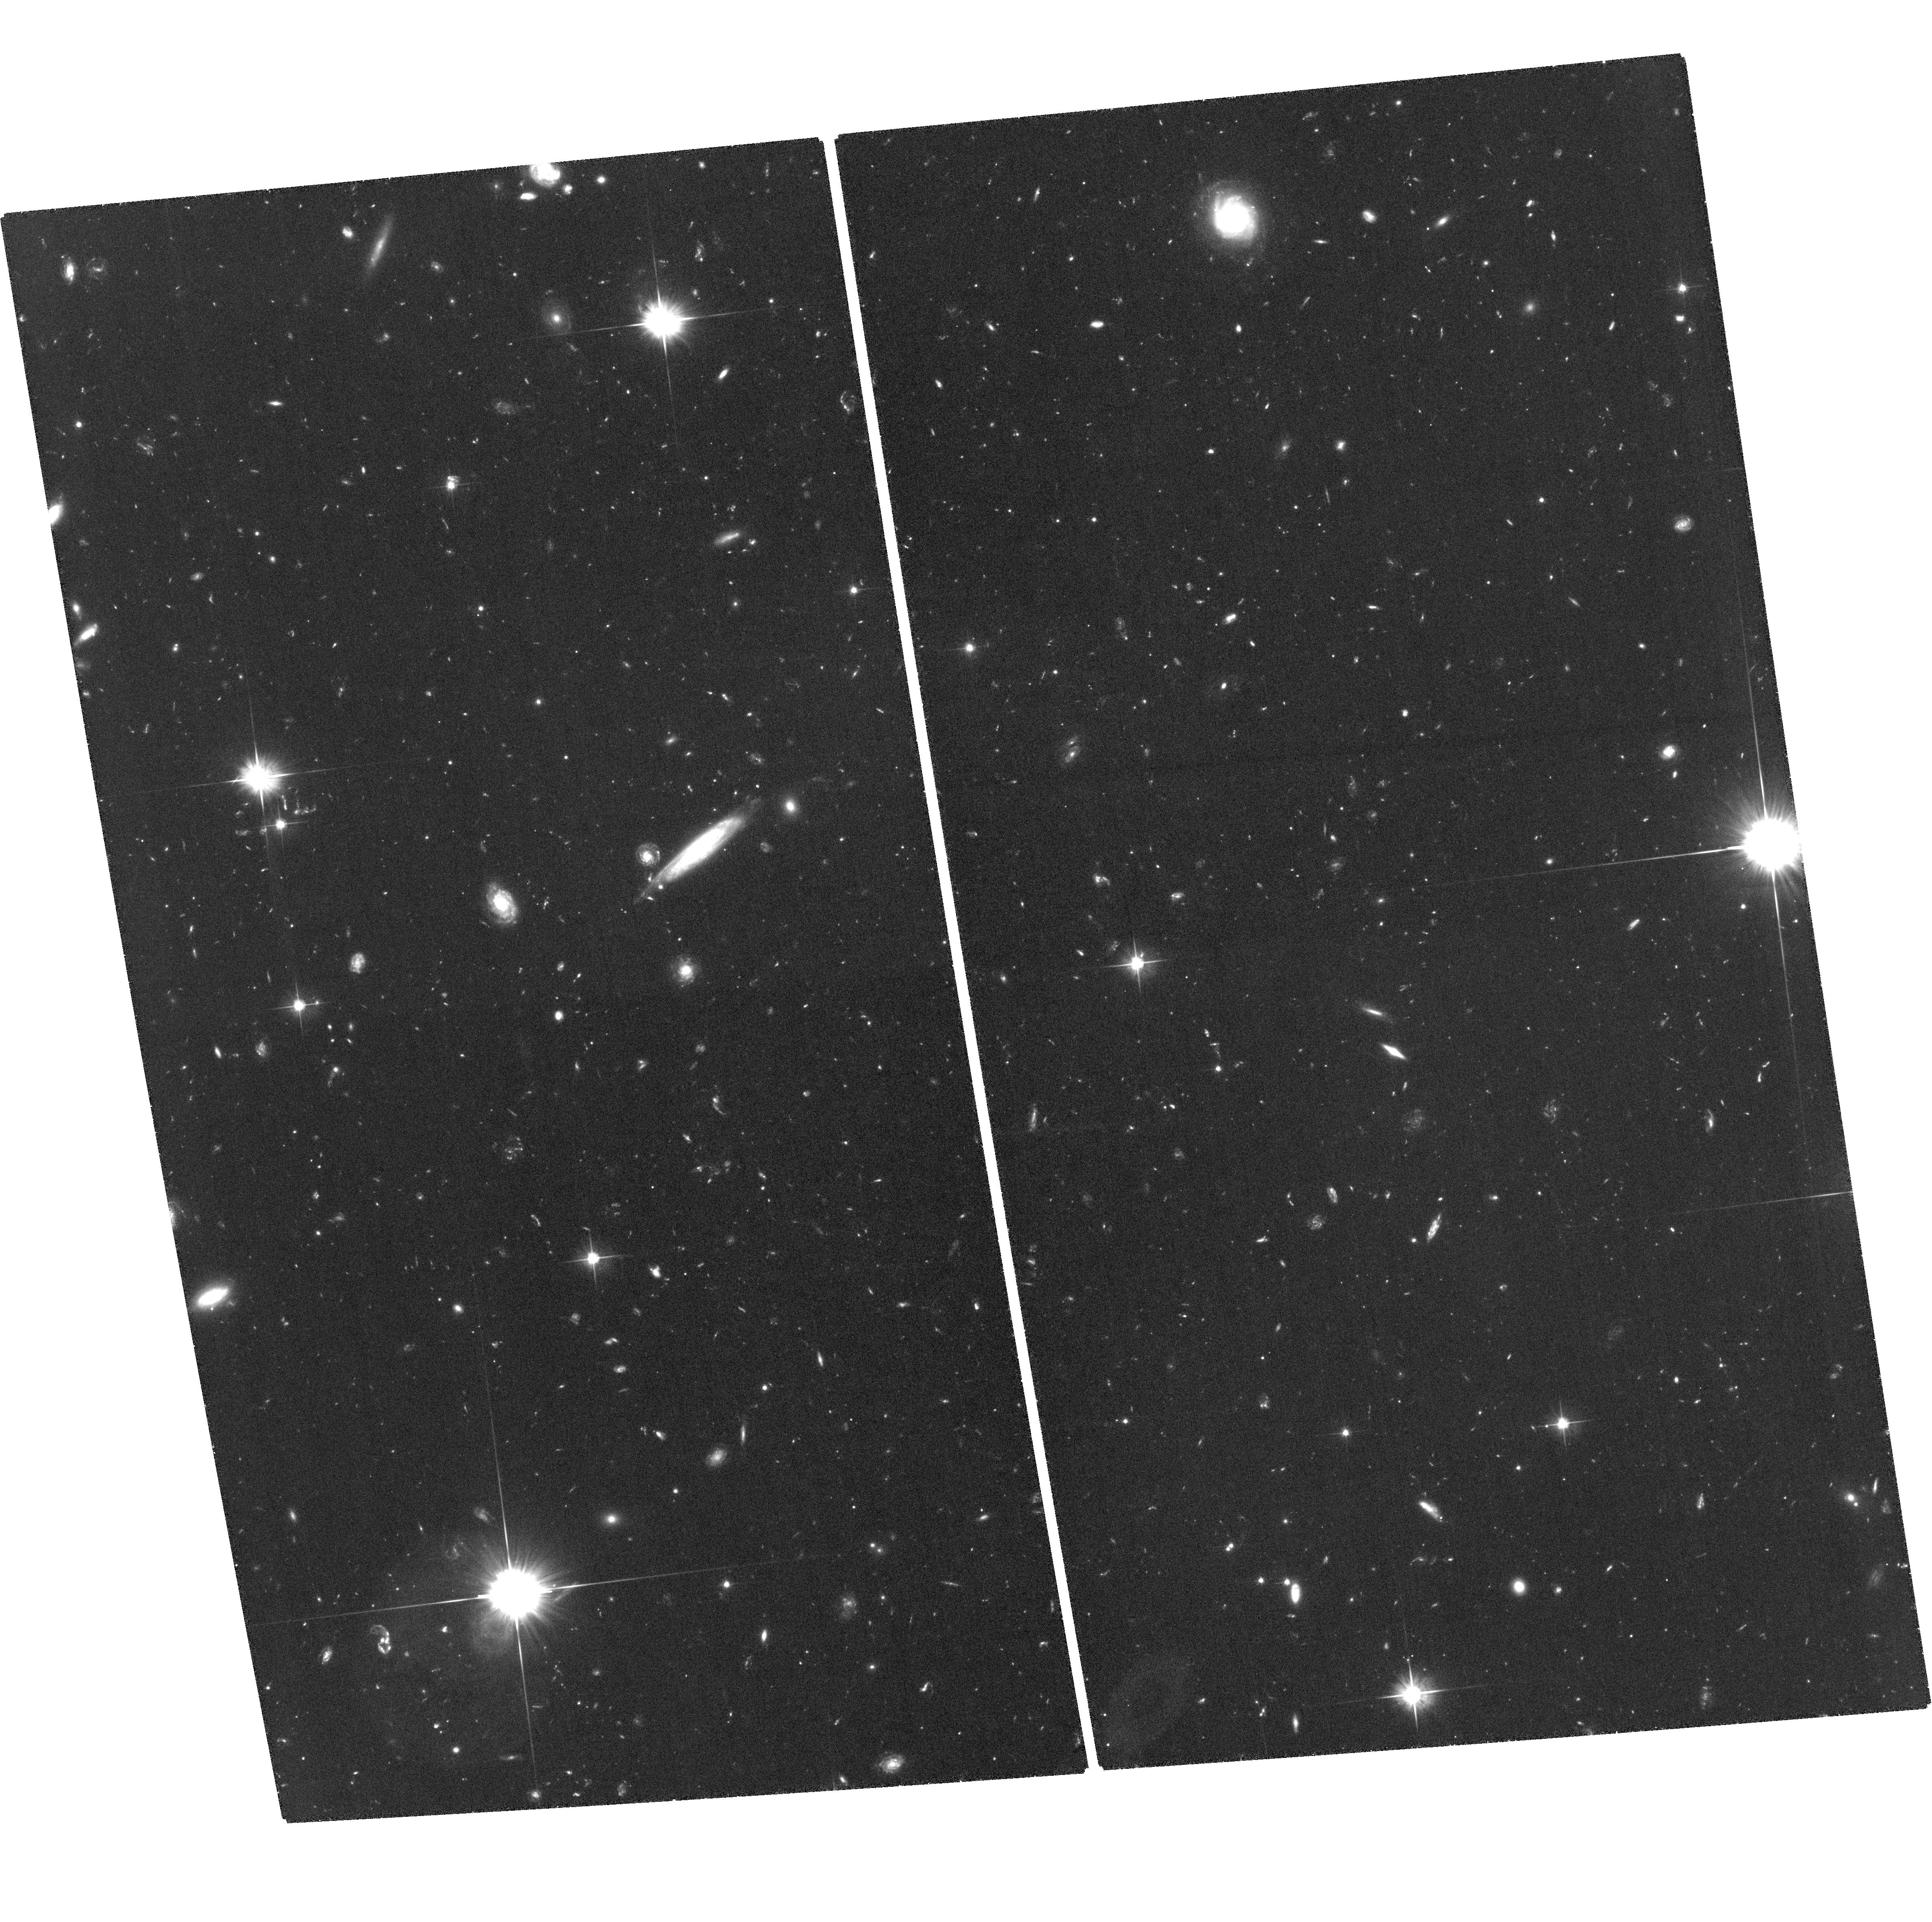
Target: Q1549-2-V. Instrument: ACS/WFC. Filter: F606W. Exposure: 3.3 h. Observation ID: hst_12959_02_acs_wfc_f606w_jc1702

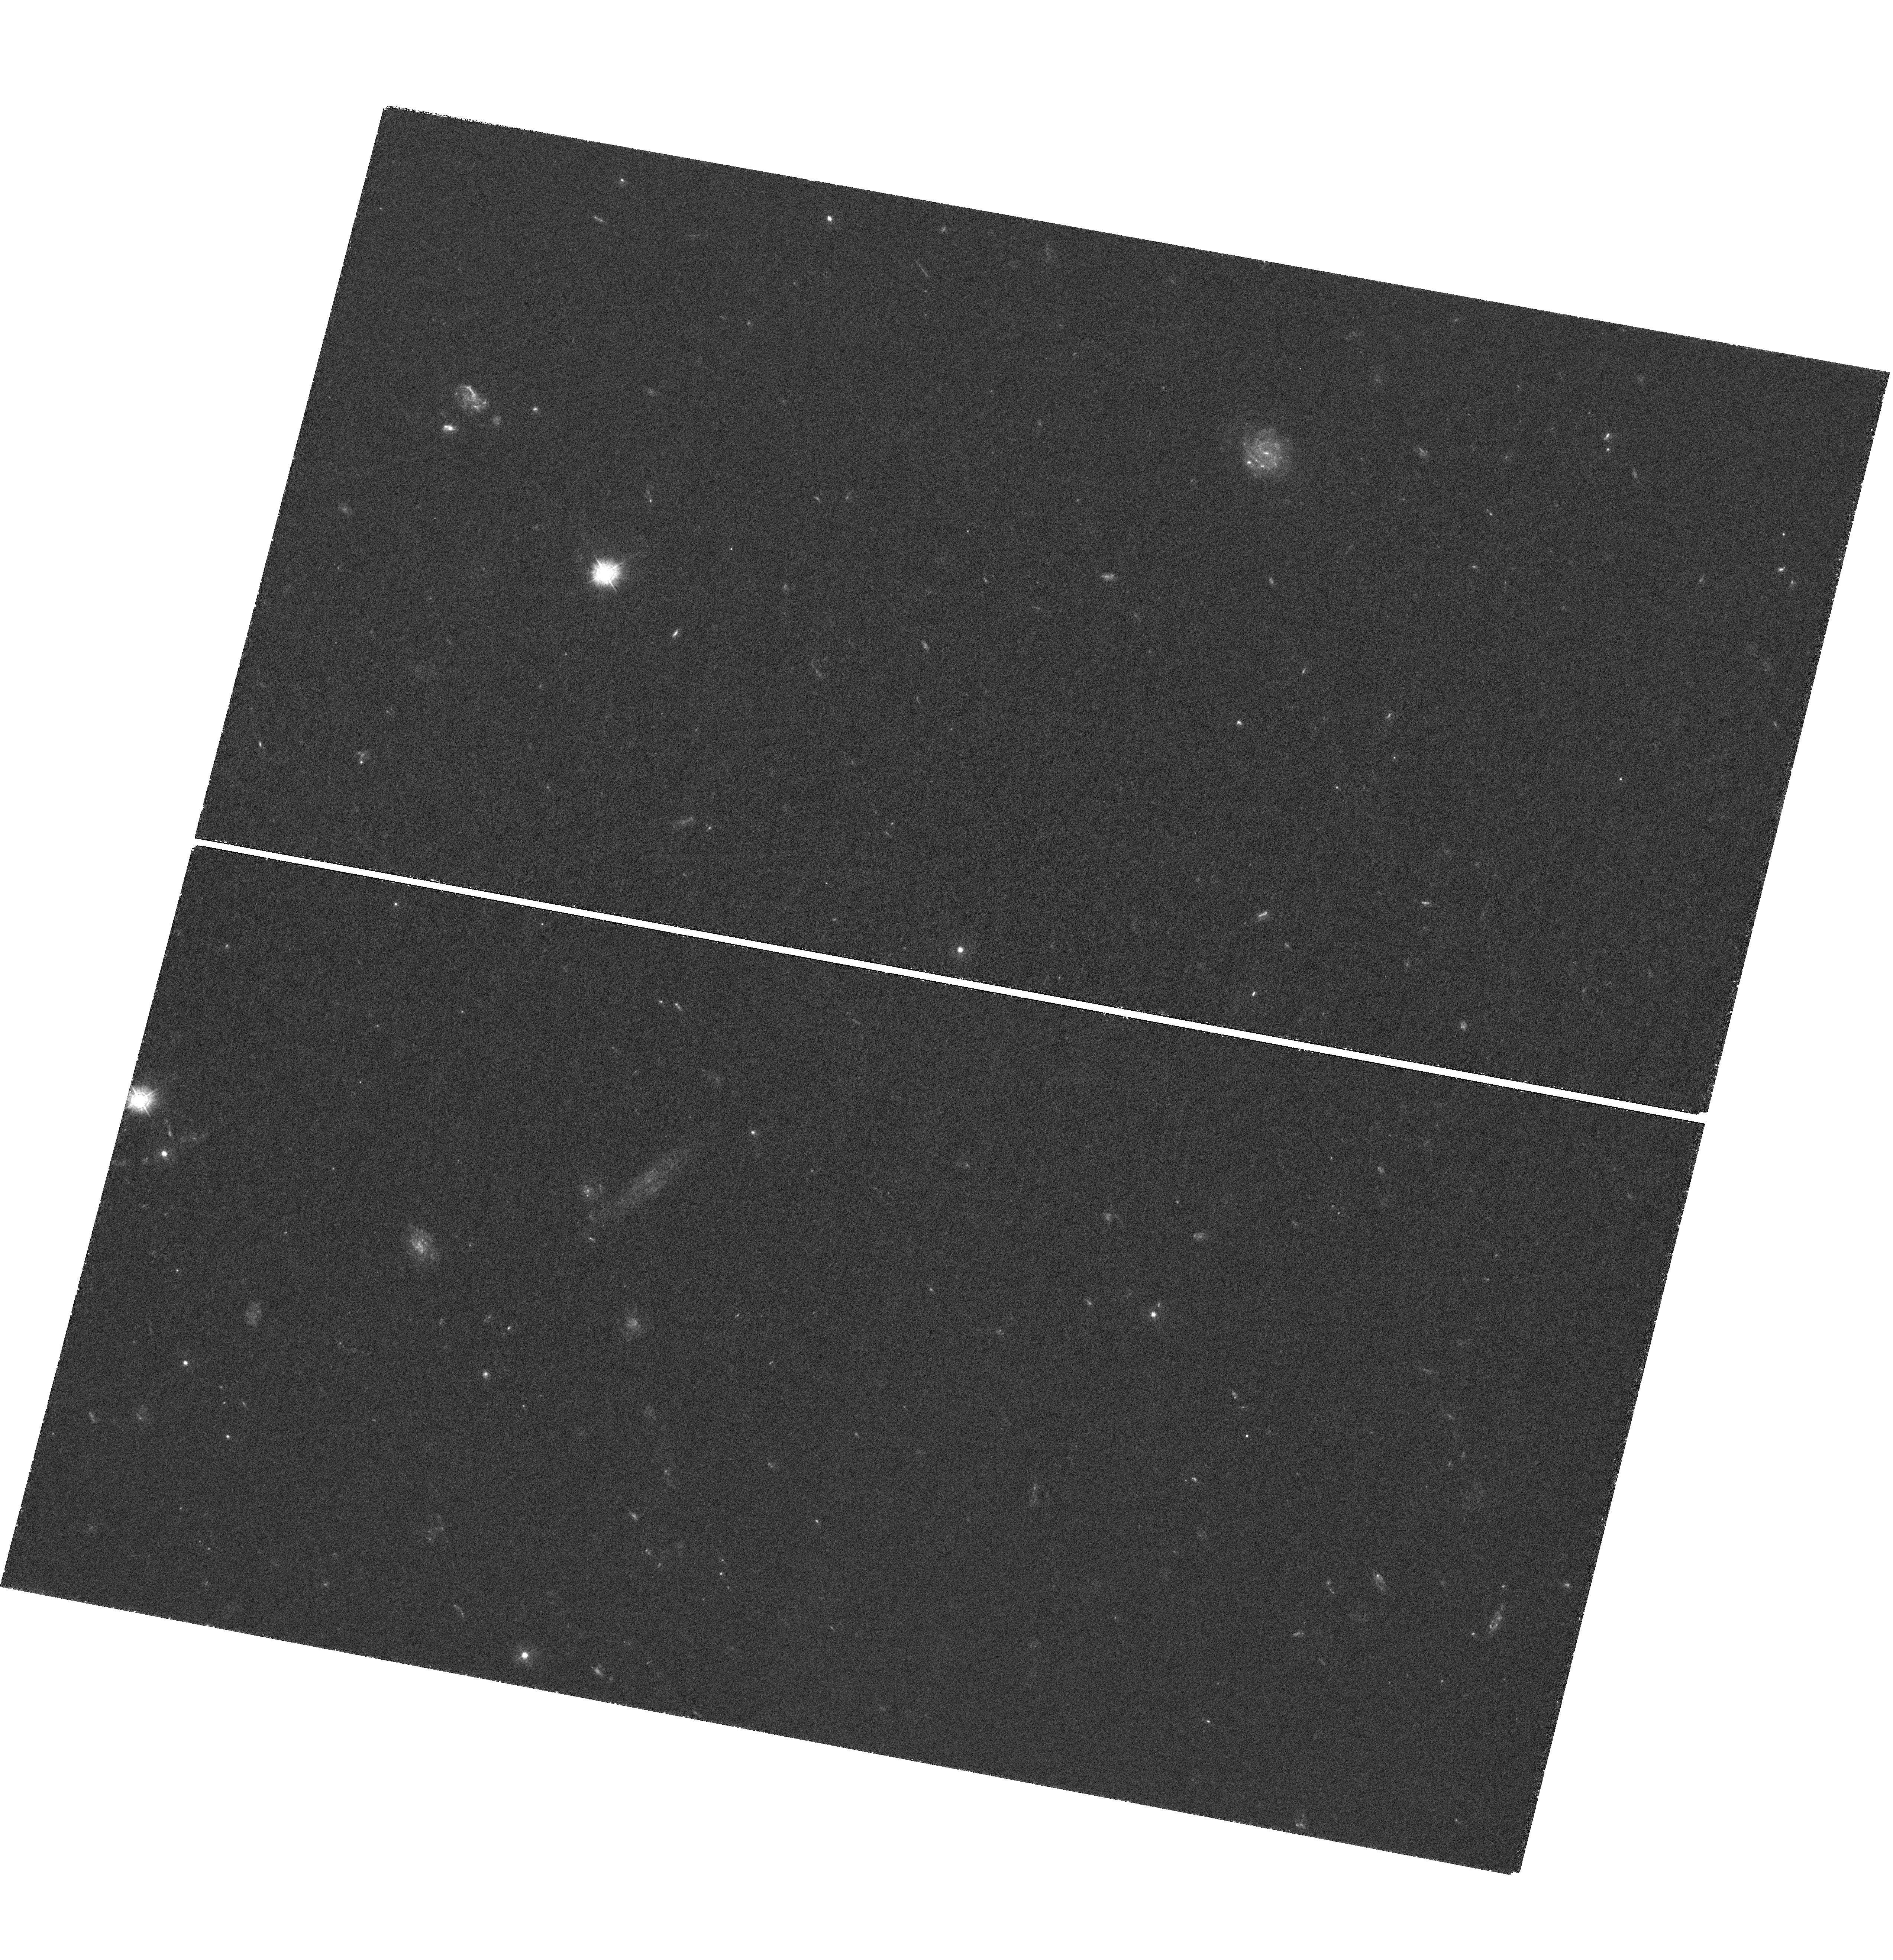
Target: Q1549-2-U. Instrument: WFC3/UVIS. Filter: F336W. Exposure: 3.9 h. Observation ID: hst_12959_08_wfc3_uvis_f336w_ic1708

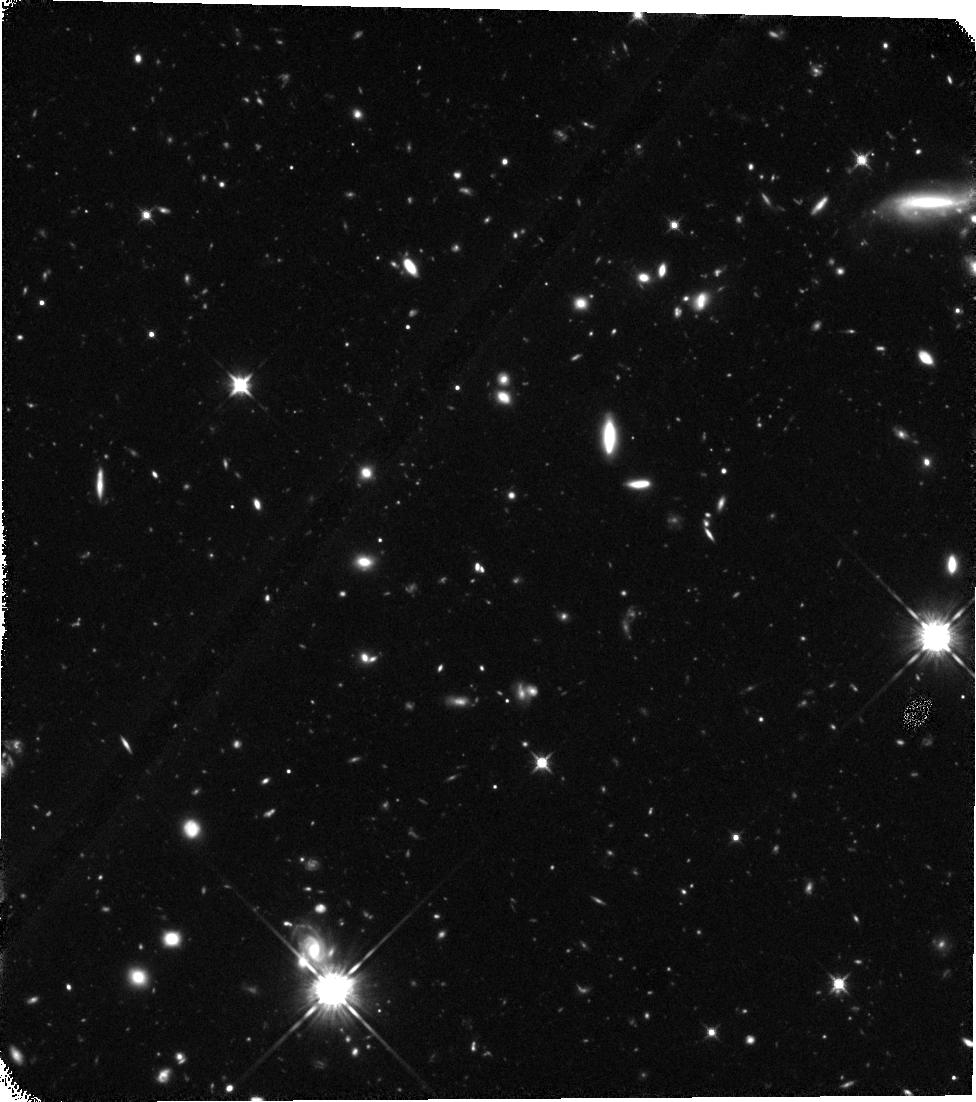
Target: Q1549-1-IR. Instrument: WFC3/IR. Filter: F125W. Exposure: 2.2 h. Observation ID: hst_12959_04_wfc3_ir_f125w_ic1704

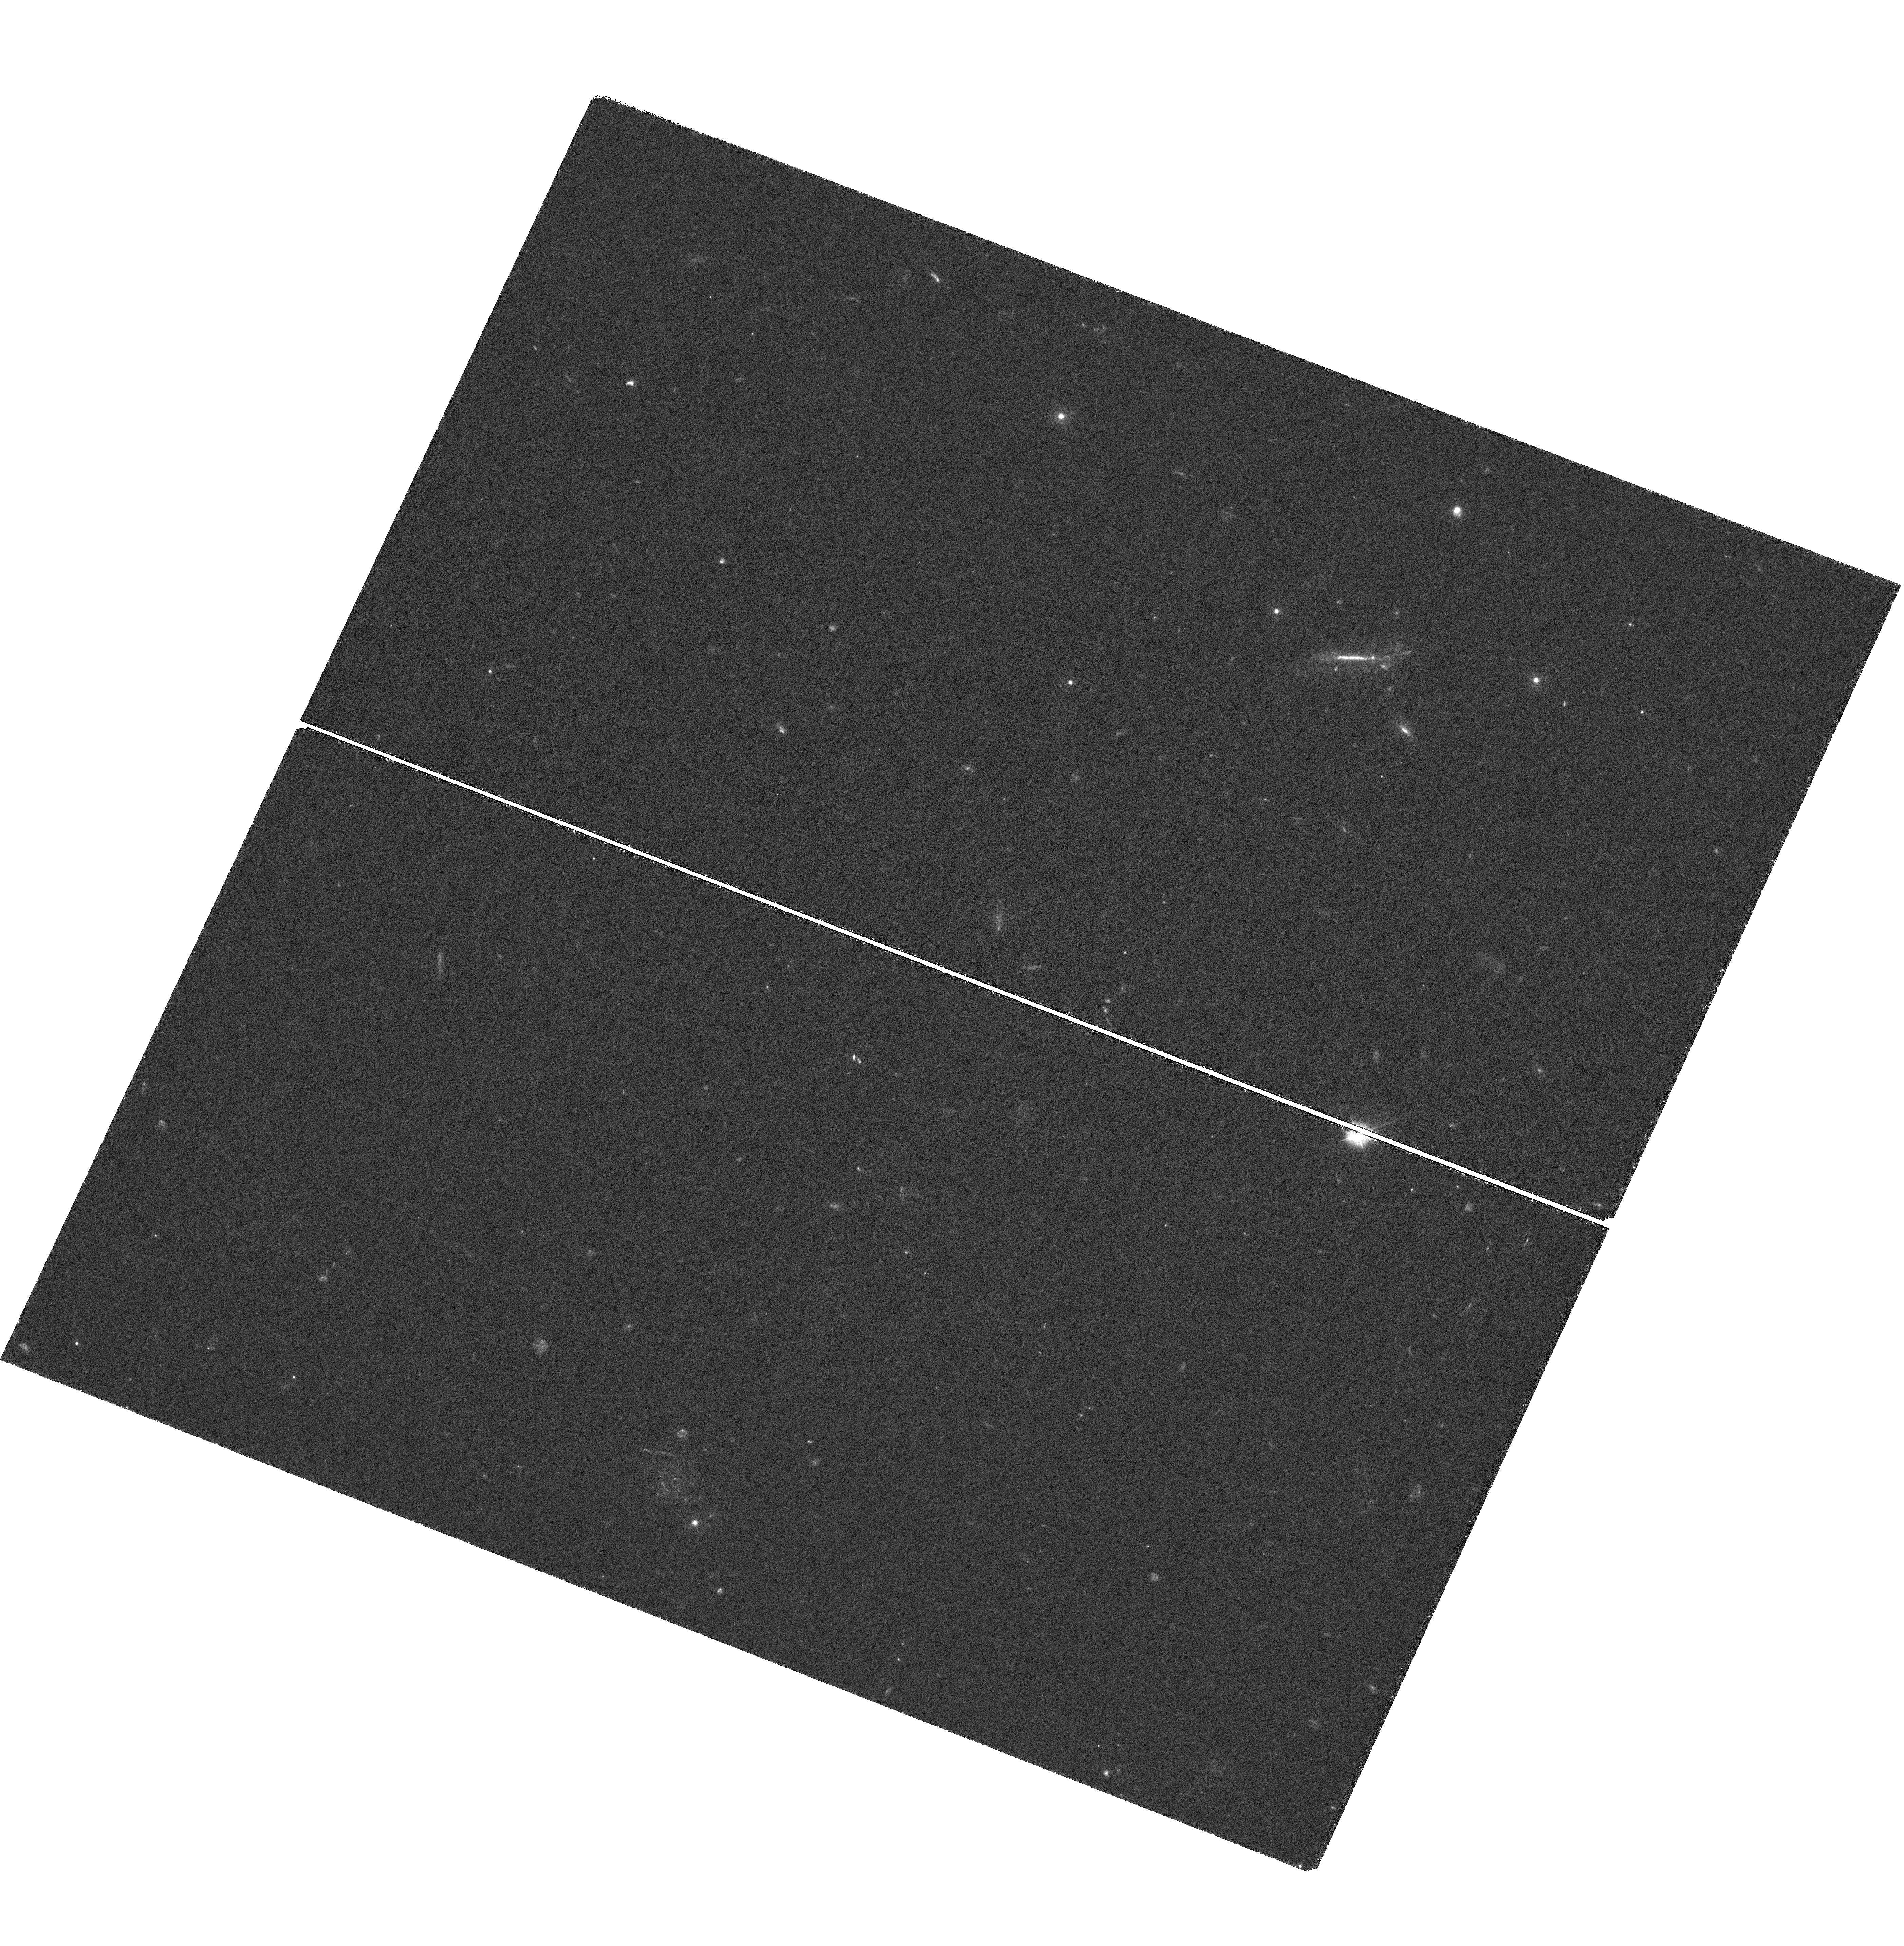
Target: Q1549-1-U. Instrument: WFC3/UVIS. Filter: F336W. Exposure: 3.9 h. Observation ID: hst_12959_07_wfc3_uvis_f336w_ic1707

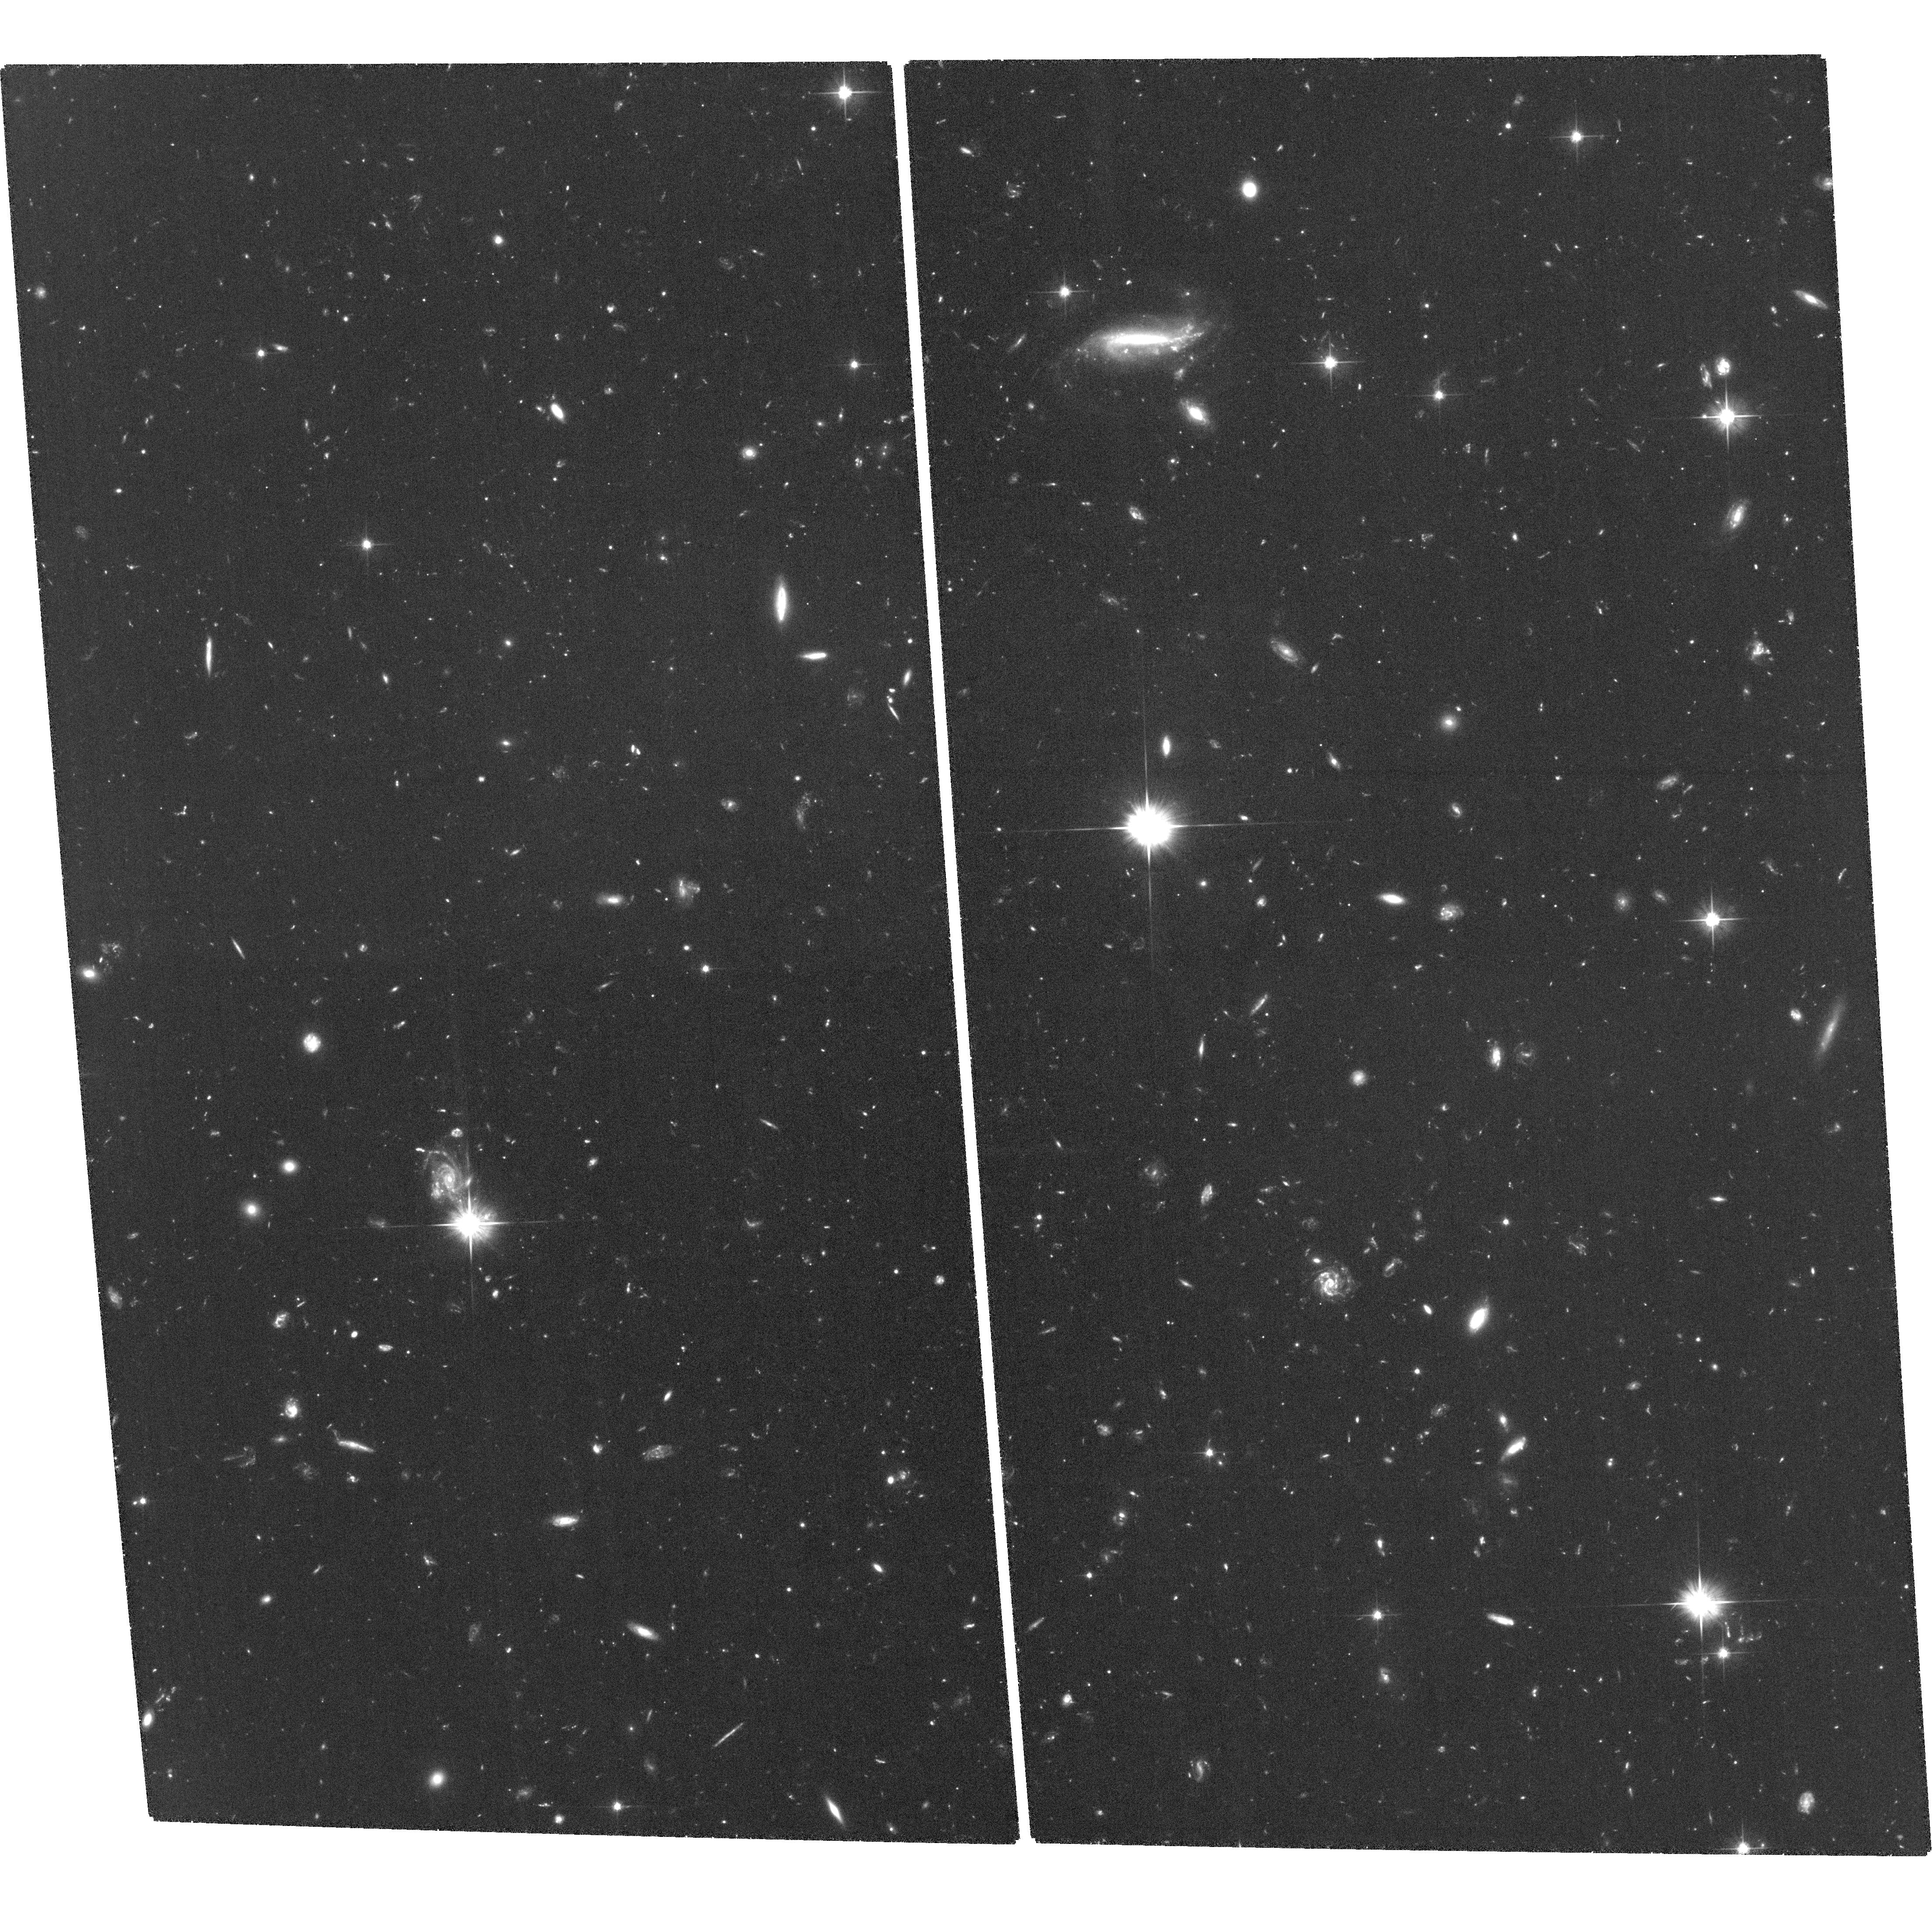
Target: Q1549-1-V. Instrument: ACS/WFC. Filter: F606W. Exposure: 3.3 h. Observation ID: hst_12959_01_acs_wfc_f606w_jc1701

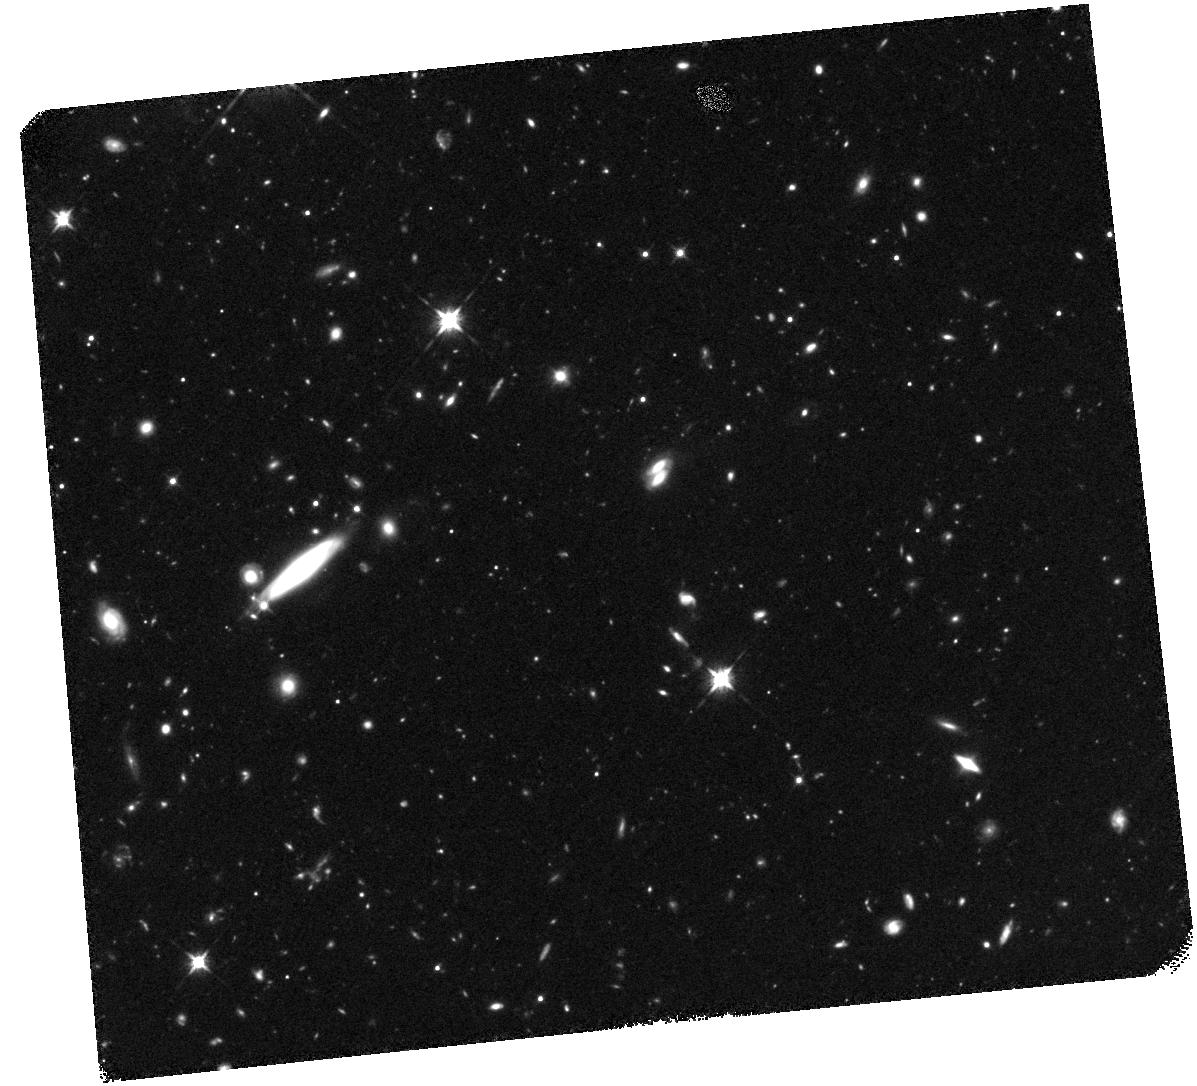
Target: Q1549-2-IR. Instrument: WFC3/IR. Filter: F125W. Exposure: 2.2 h. Observation ID: hst_12959_06_wfc3_ir_f125w_ic1706

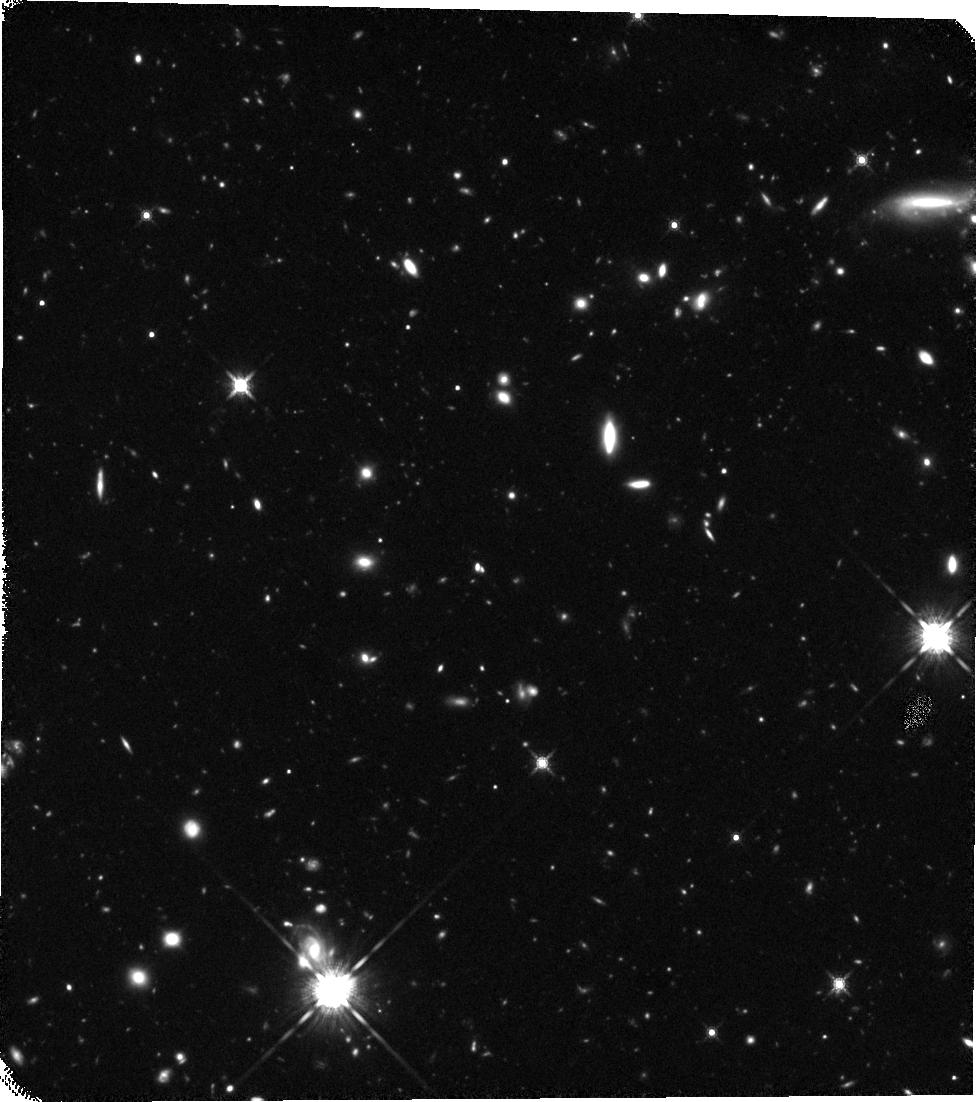
Target: Q1549-1-IR. Instrument: WFC3/IR. Filter: F160W. Exposure: 2.2 h. Observation ID: hst_12959_03_wfc3_ir_f160w_ic1703

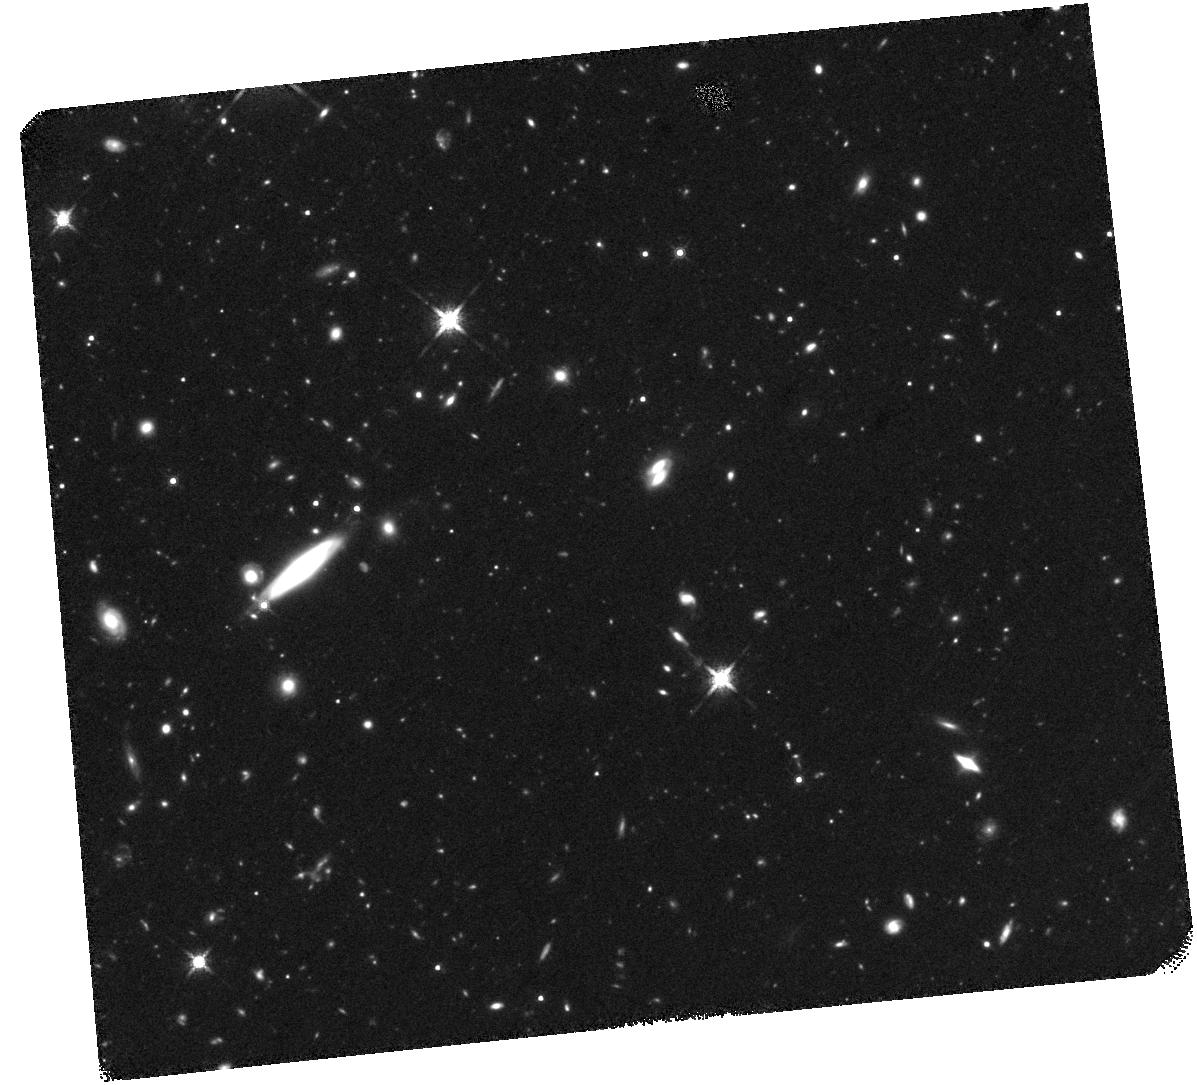
Target: Q1549-2-IR. Instrument: WFC3/IR. Filter: F160W. Exposure: 2.2 h. Observation ID: hst_12959_05_wfc3_ir_f160w_ic1705

A Critical Test of the Nature of Lyman Continuum Emission at z~3 (PI: Shapley, Alice E.)

Escaping Lyman-continuum (LyC) radiation from star-forming galaxies is likely responsible for the reionization of the universe. However, the direct measurement of escaping LyC radiation has proven exceptionally challenging. Recent spectroscopic and imaging detections of LyC emission from z~3 galaxies have revealed unexpectedly high values for the escape fraction of LyC photons, as well as spatial offsets between the apparent LyC emission and non-ionizing UV continuum. These results may indicate the processes governing the production and escape of LyC photons from distant star-forming galaxies, but may also signify contamination by low-redshift interlopers near the line of sight. We have obtained ultra-deep ground-based data probing the LyC region at z~2.85 in the Q1549+19 field. Our sample includes both spectroscopically confirmed Lyman Break Galaxies (LBGs) and Lyman-Alpha Emitters (LAEs), with 24 apparent detections of LyC radiation. However, without high spatial resolution redshift estimates for the specific regions associated with apparent LyC emission in the vicinity of LBGs and LAEs, our interpretation of these intriguing sources is fundamentally limited. Spatially-resolved photometric redshifts based on multi-band HST imaging represents the most effective path forward. Here we propose for 32 orbits of deep WFC3/F336W, ACS/F606W, WFC3/F125W, and WFC3/160W observations in two pointings covering the majority of our apparent LyC detections. Analysis of these data will robustly remove contamination from low-redshift interlopers, and reveal the processes through which galaxies reionized the universe and maintained the ionizing background.